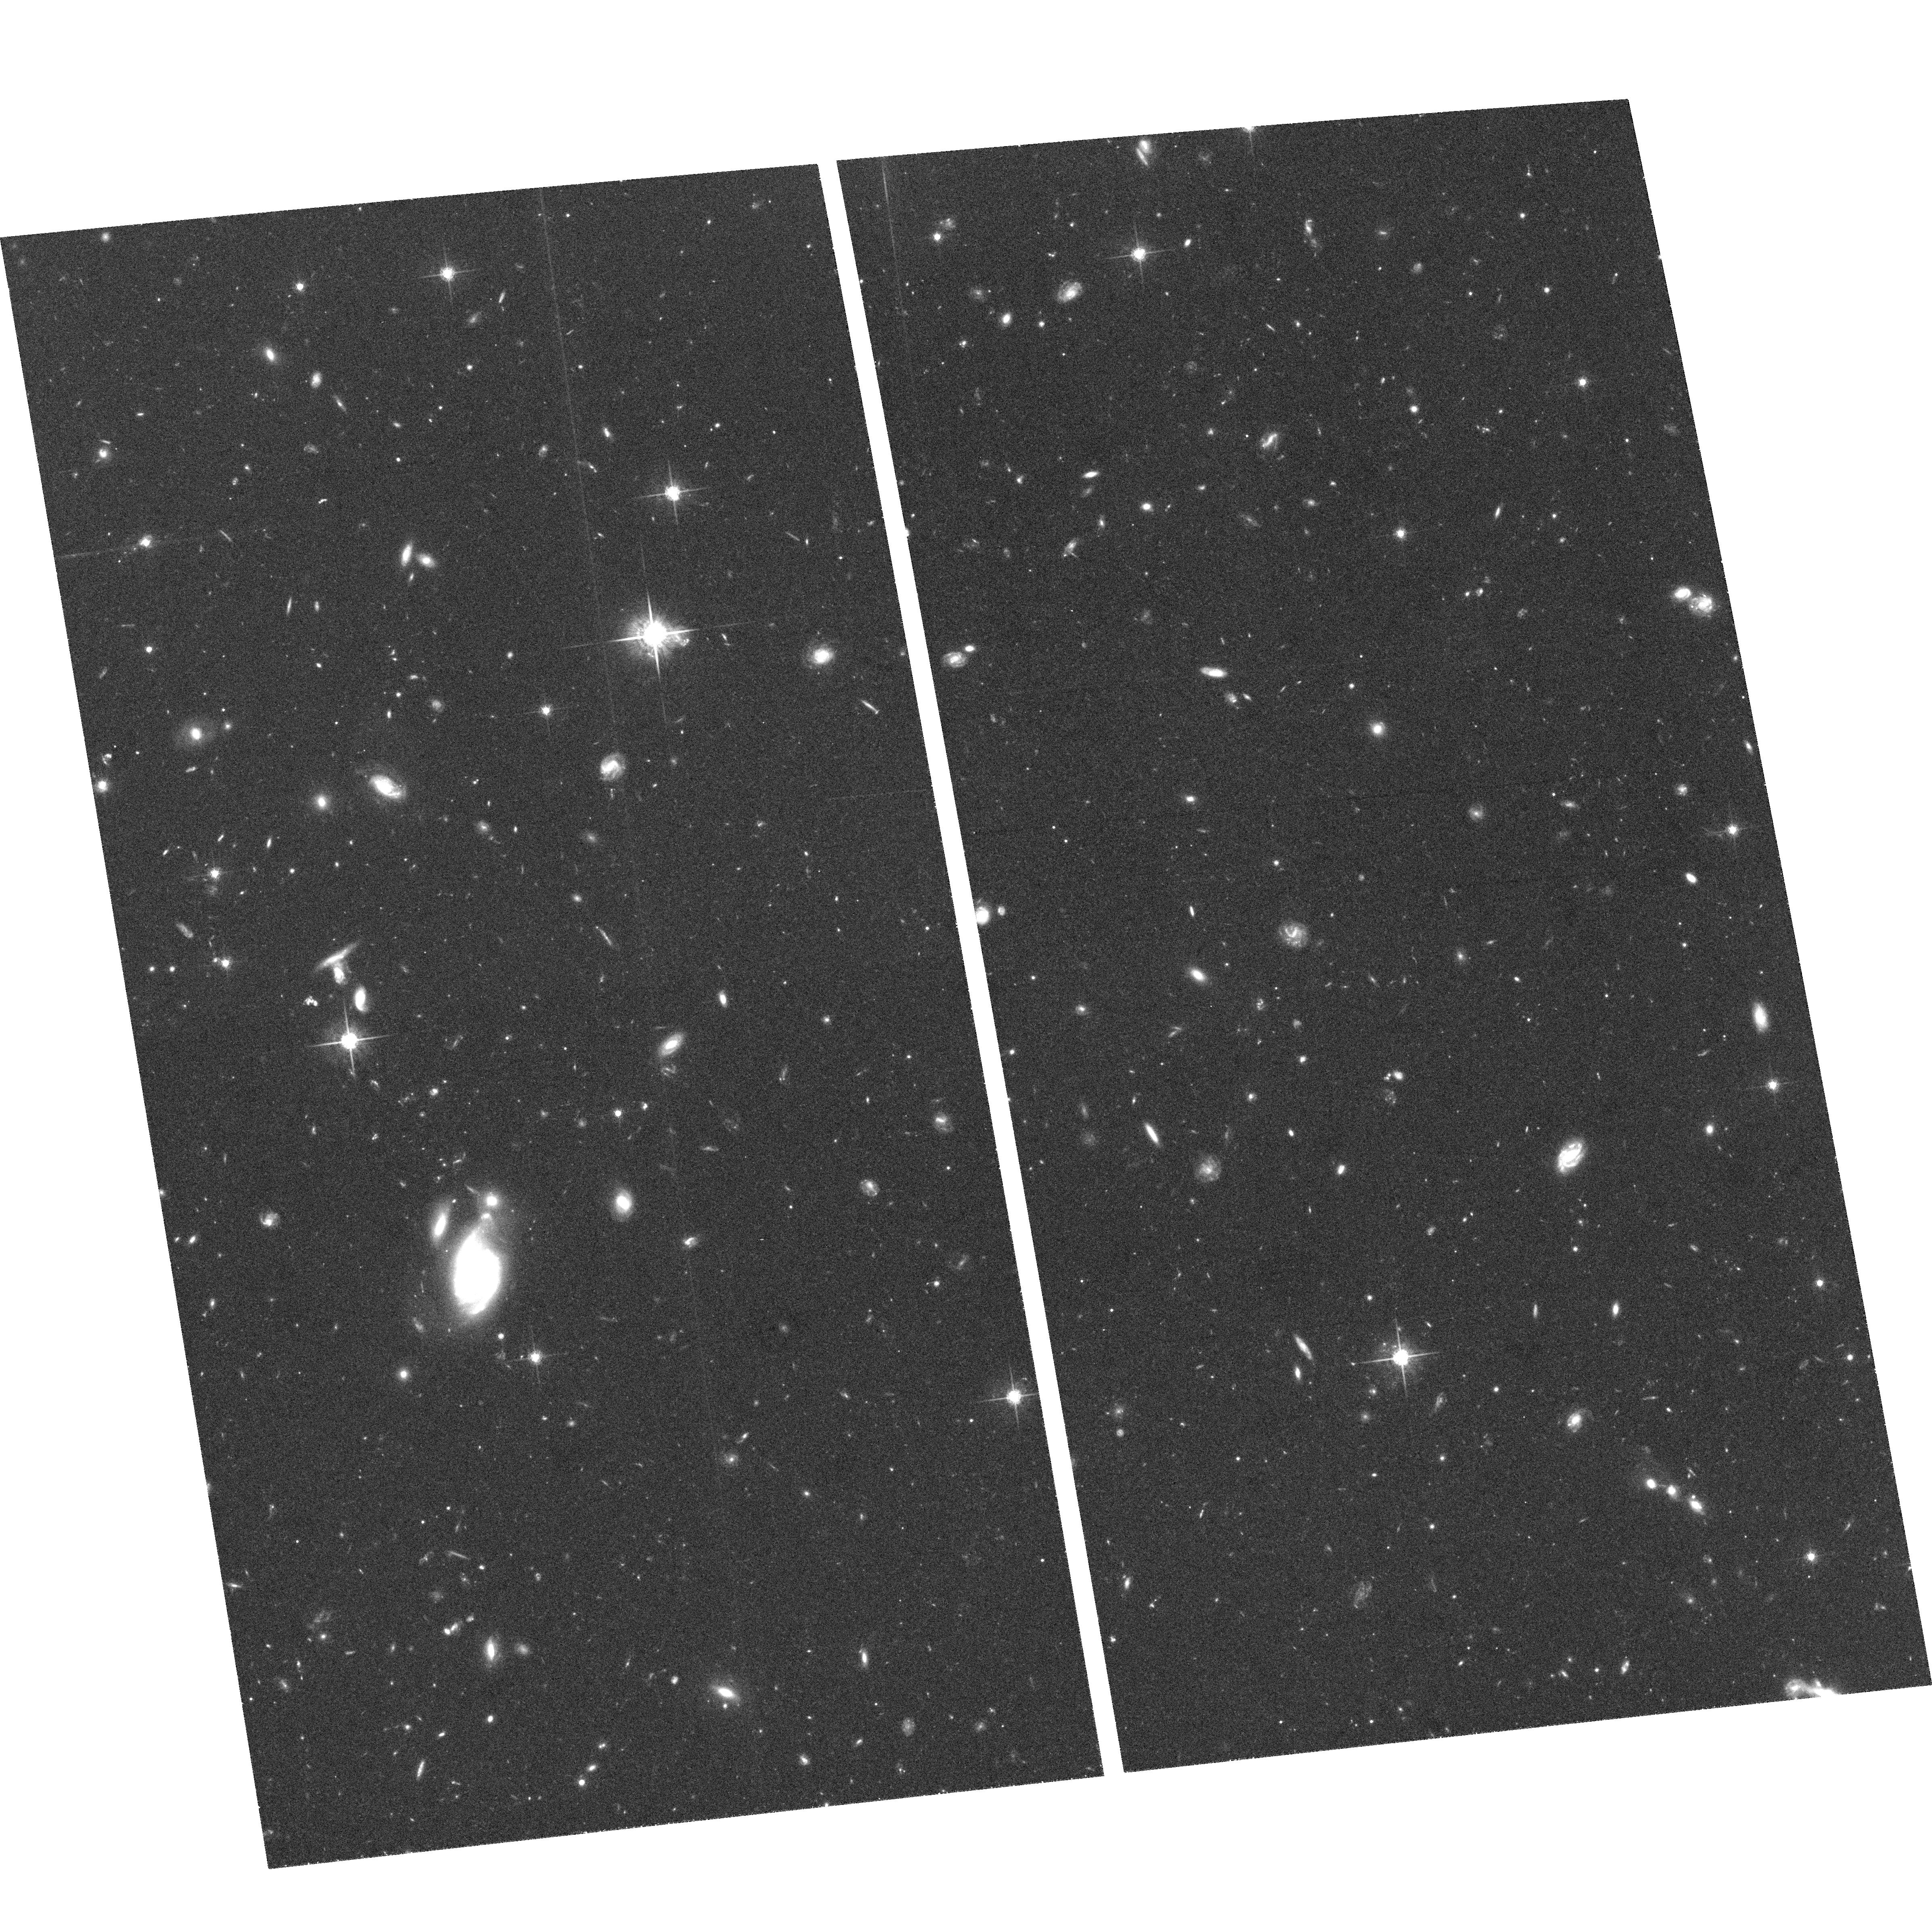
Target: HDF-SOUTH-WFPC2
Instrument: ACS/WFC
Filter: F775W
Exposure: 1.1 h
Observation ID: hst_9301_03_acs_wfc_f775w_j8eb03

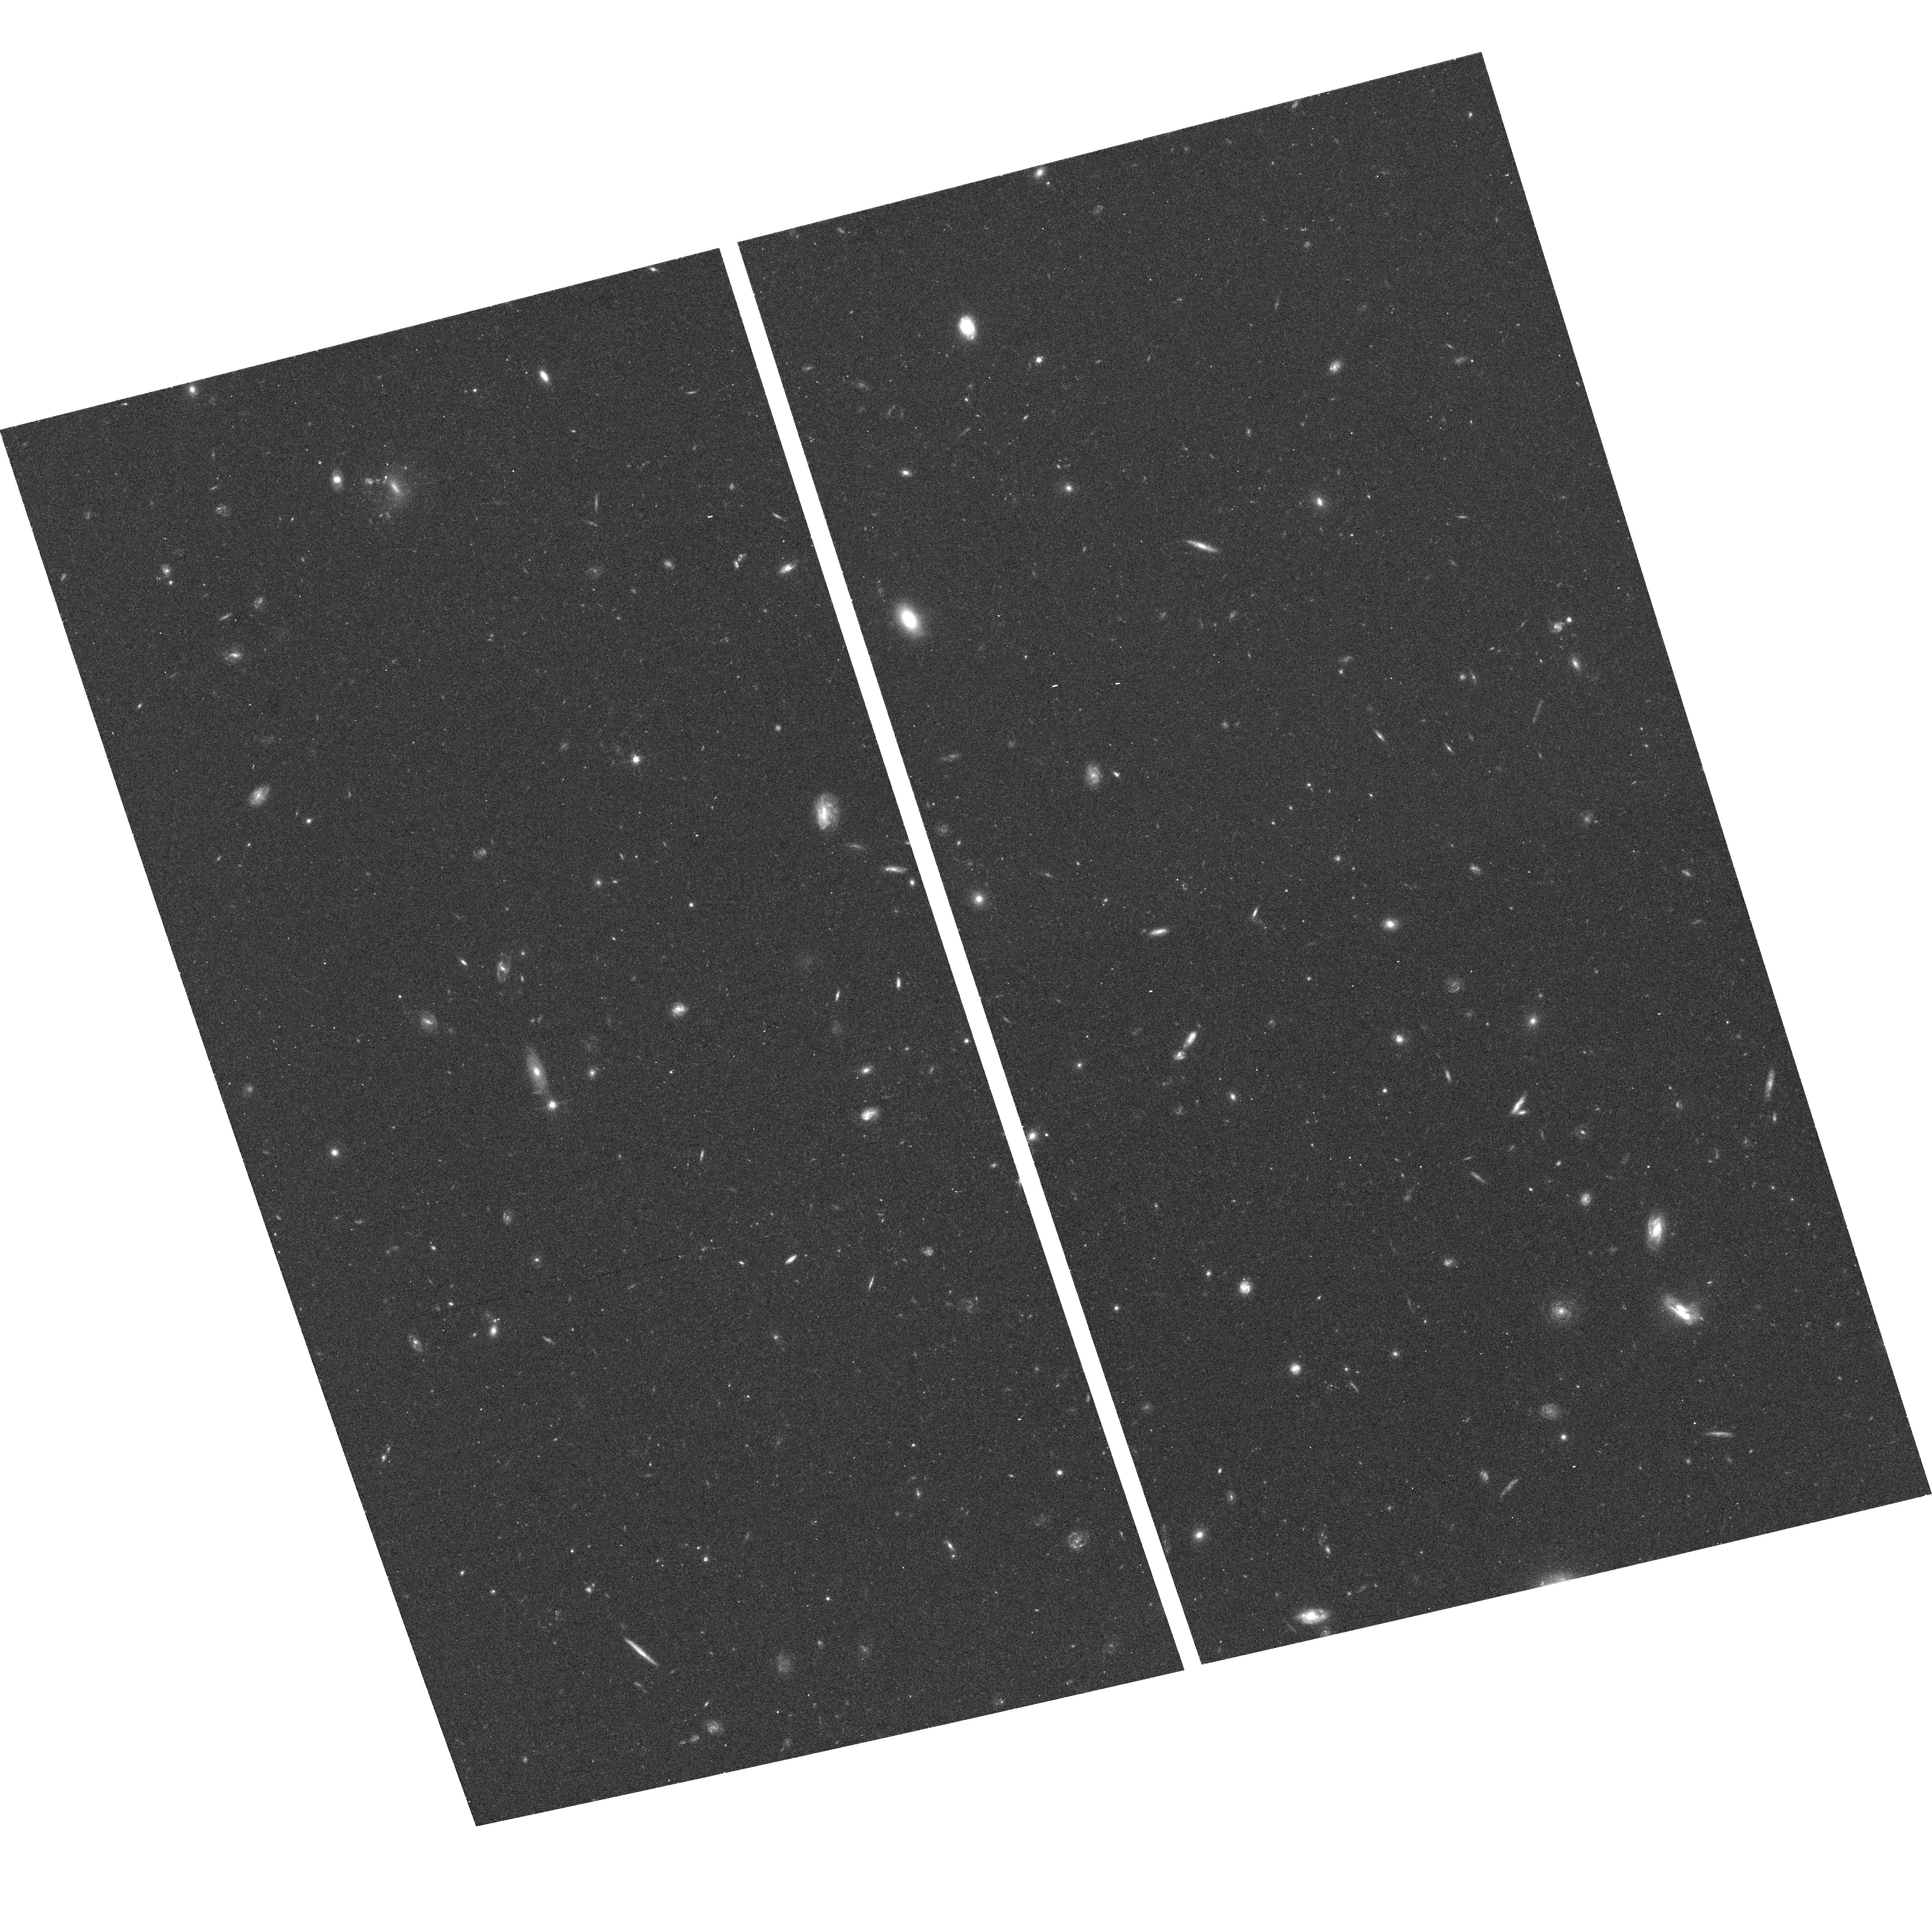
Target: SN2002DD
Instrument: ACS/WFC
Filter: F775W
Exposure: 18 min
Observation ID: hst_9301_04_acs_wfc_f775w_j8eb04

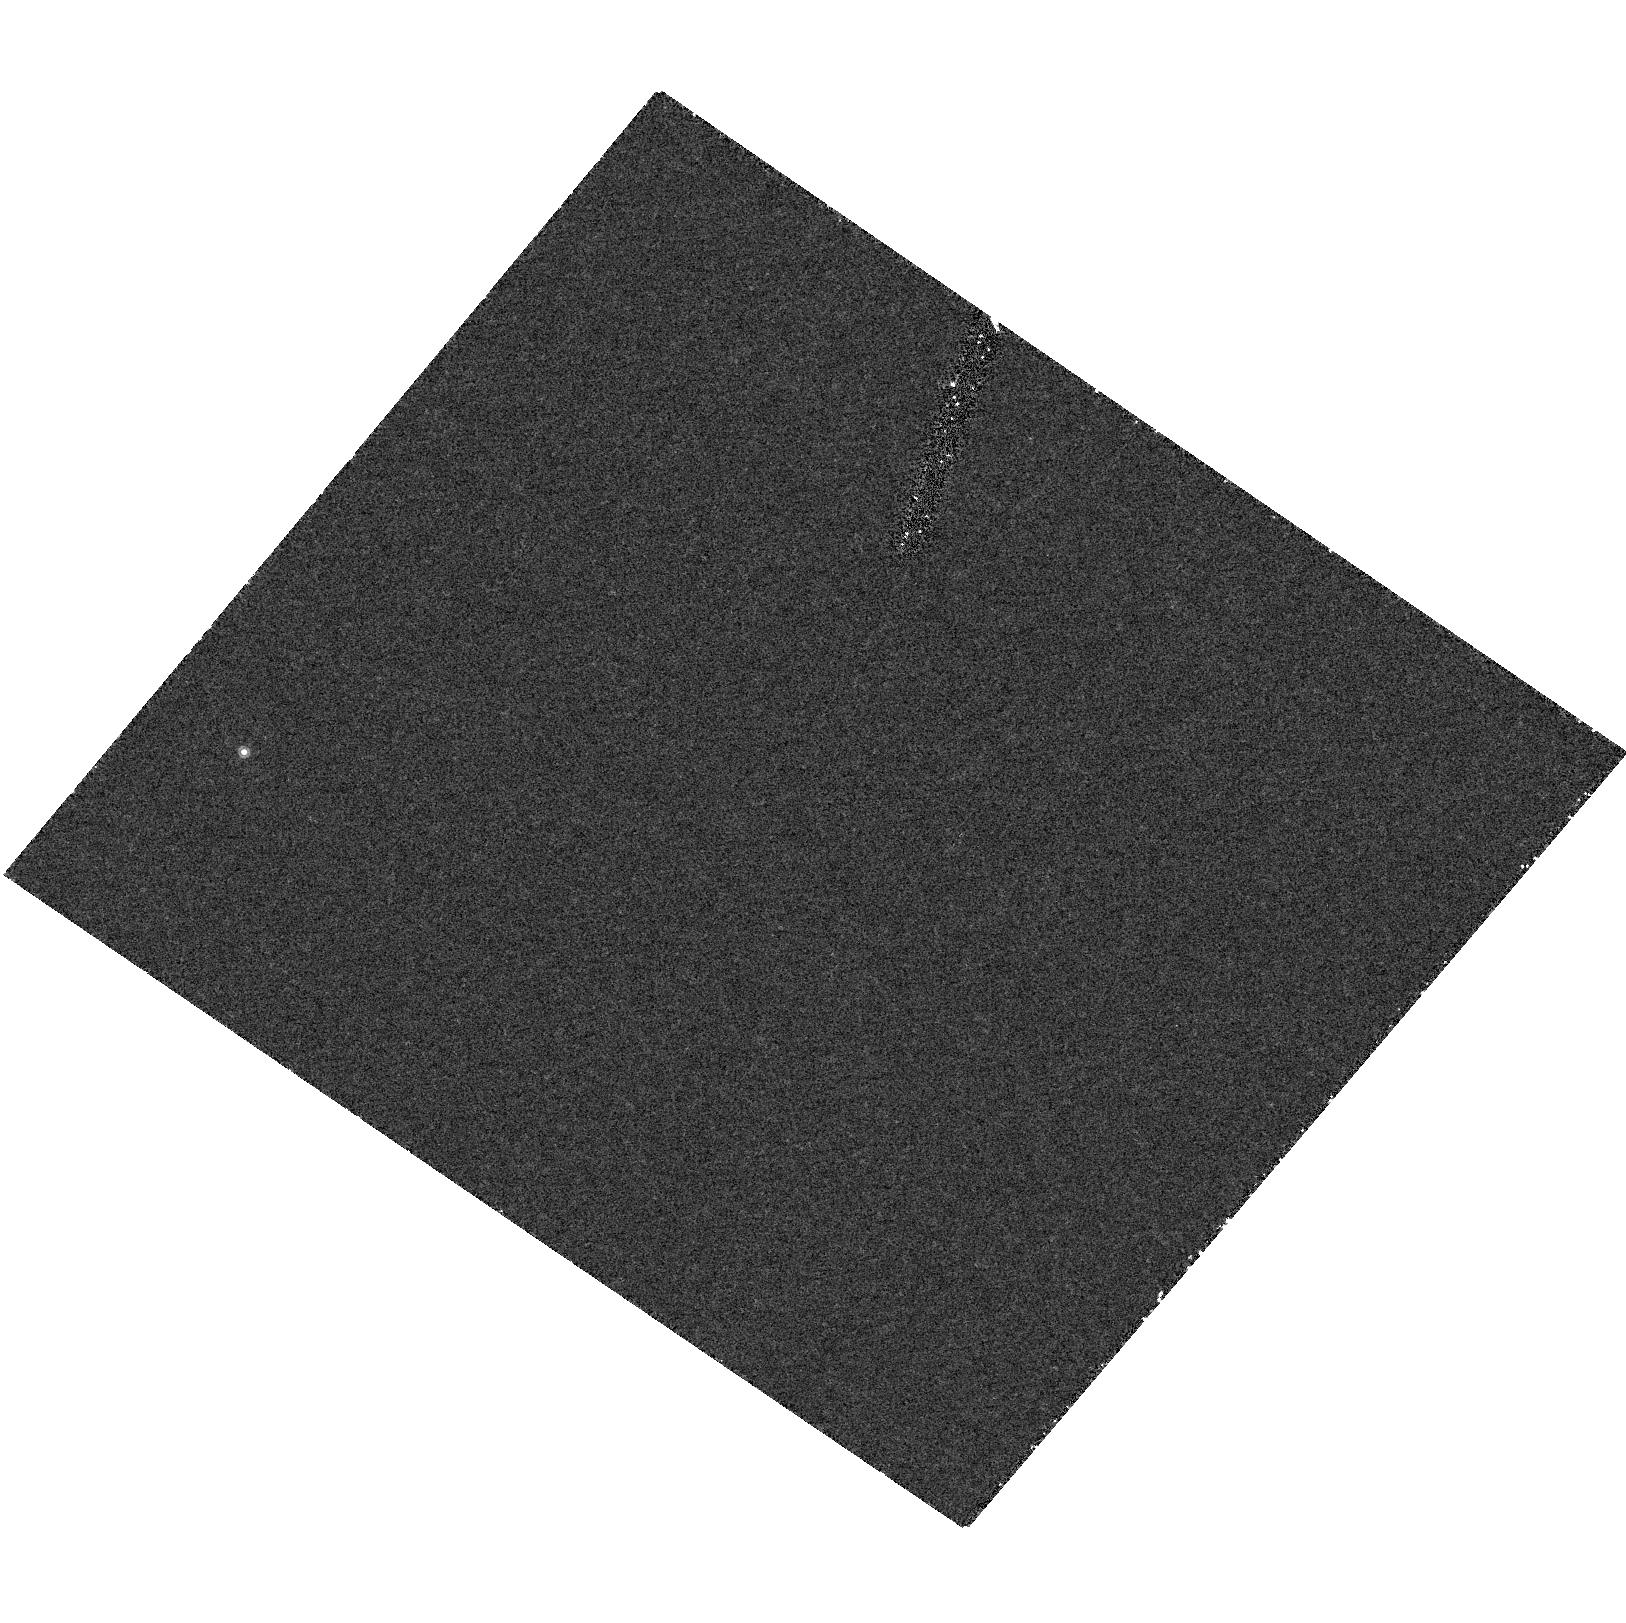
Target: field at RA 189.199°, Dec 62.217°
Instrument: ACS/HRC
Filter: F892N
Exposure: 1.1 h
Observation ID: hst_9301_01_acs_hrc_f892n_j8eb01

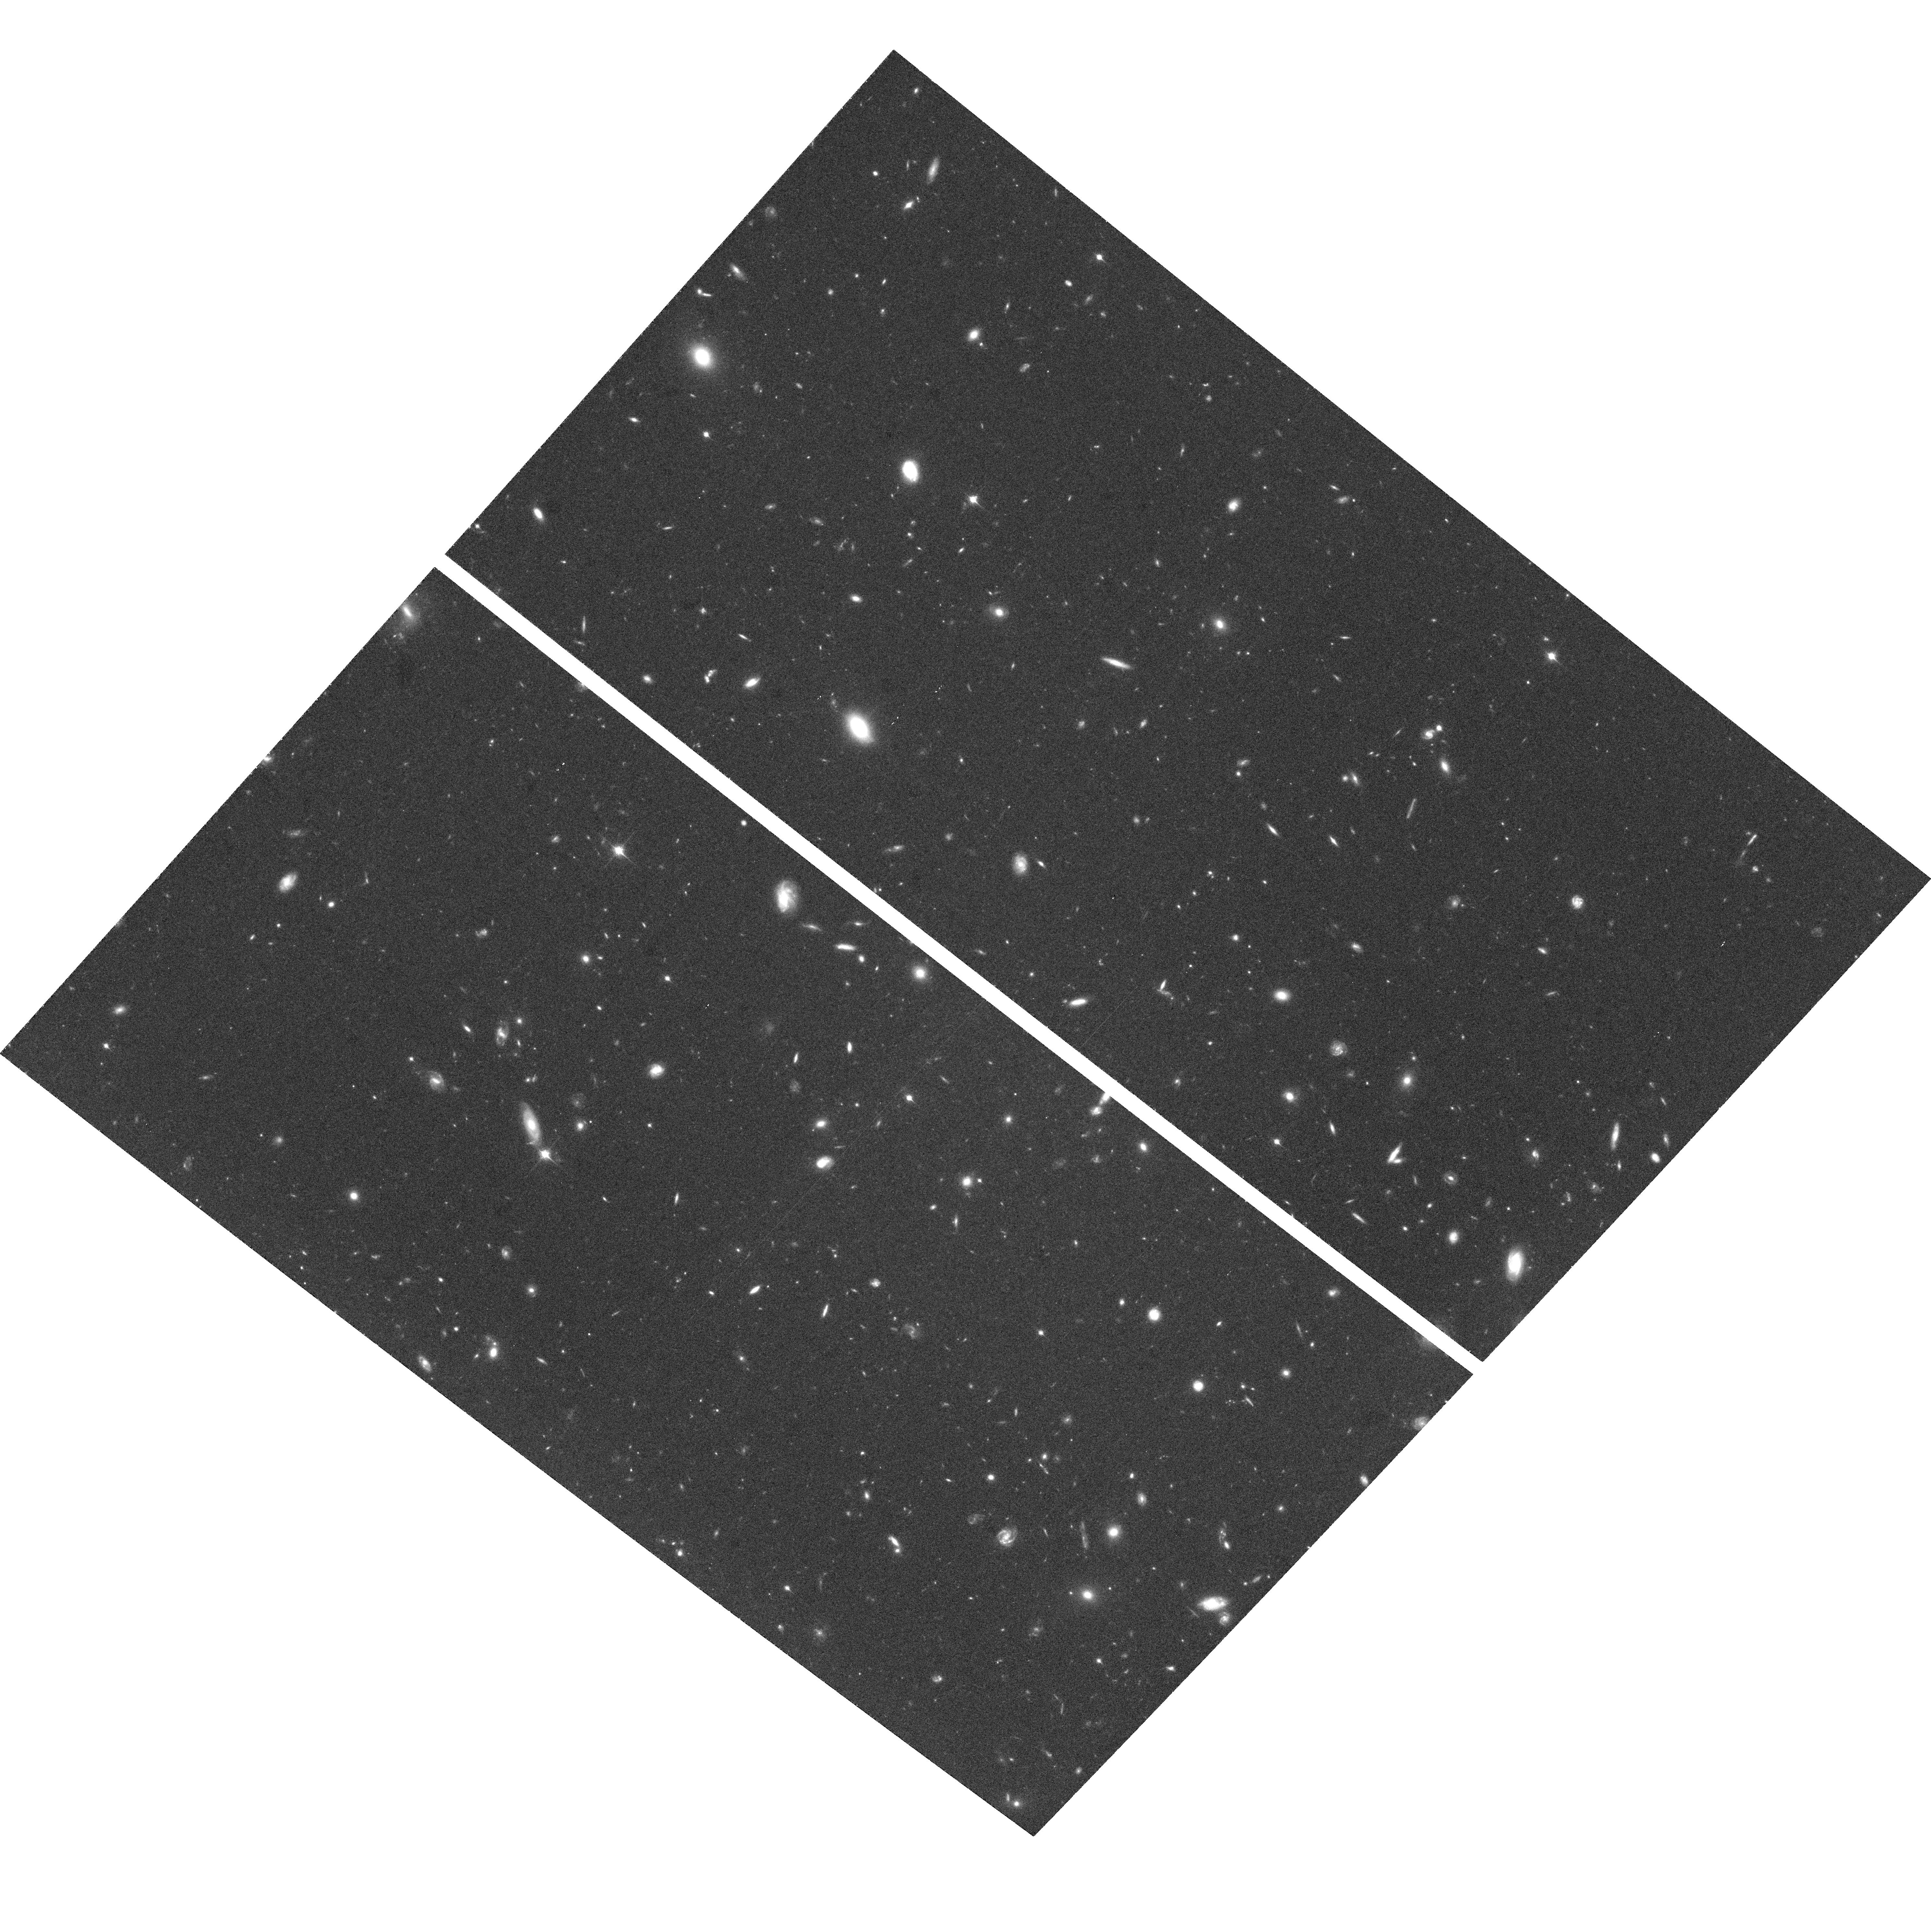
Target: HDF-NORTH-WFPC2
Instrument: ACS/WFC
Filter: F850LP
Exposure: 1.9 h
Observation ID: hst_9301_02_acs_wfc_f850lp_j8eb02

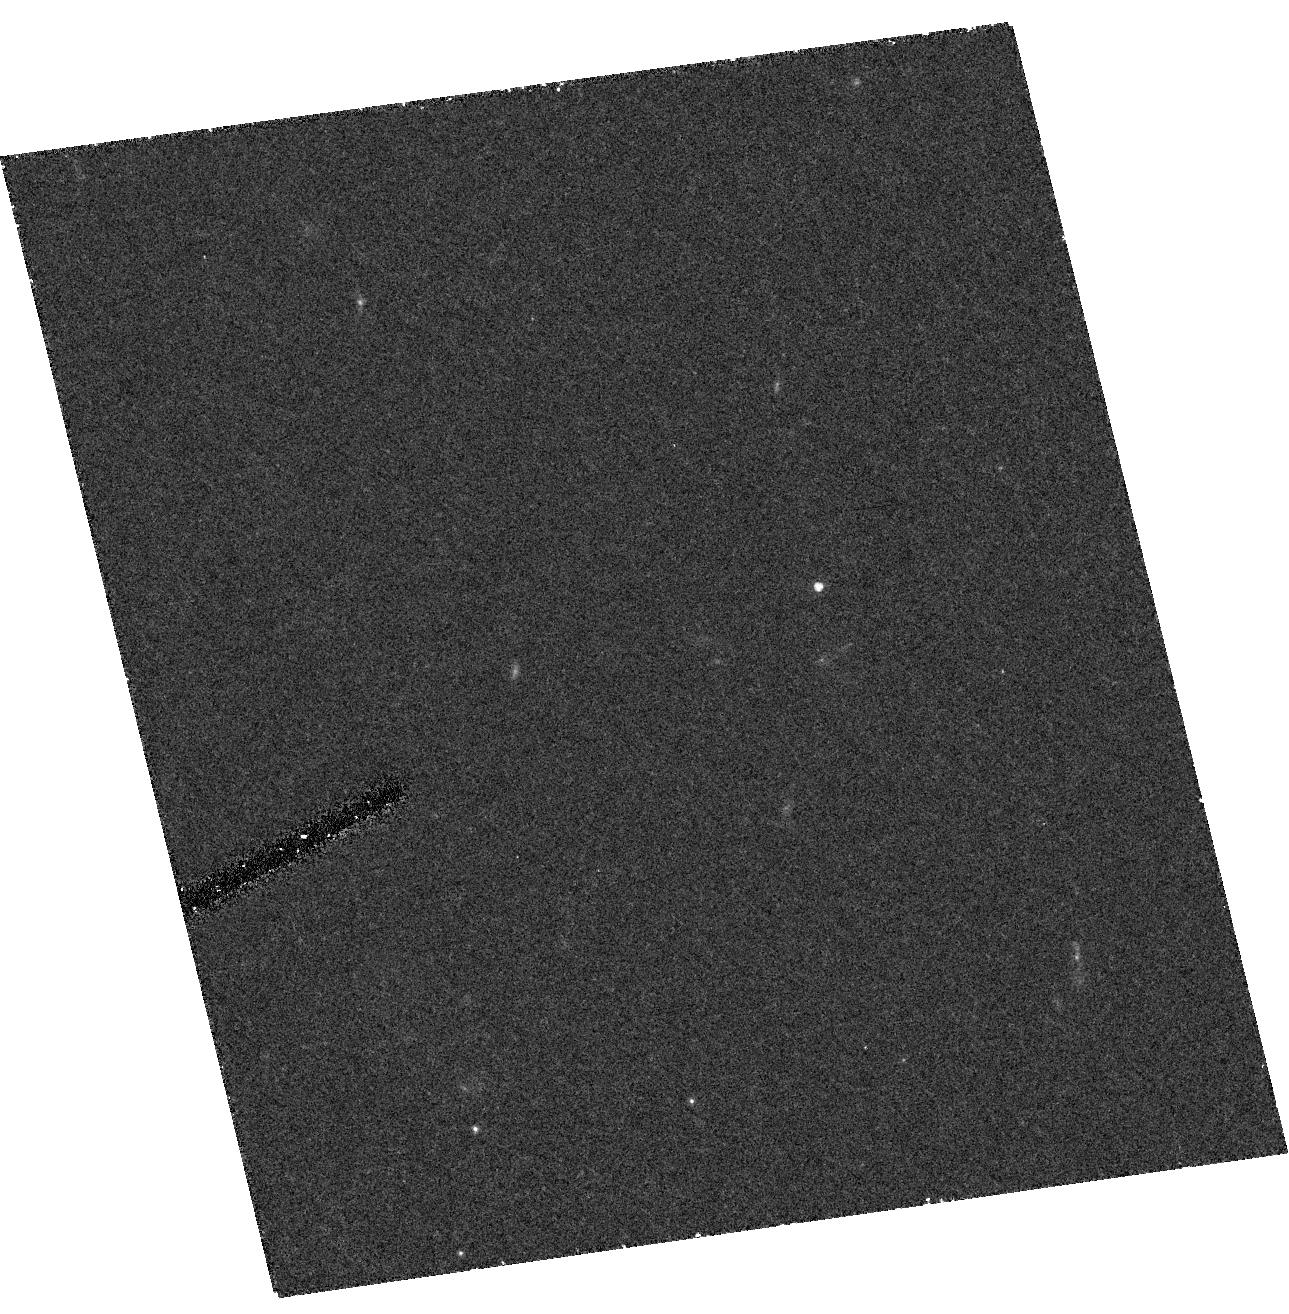
Target: field at RA 338.235°, Dec -60.552°
Instrument: ACS/HRC
Filter: F625W
Exposure: 60 min
Observation ID: hst_9301_03_acs_hrc_f625w_j8eb03

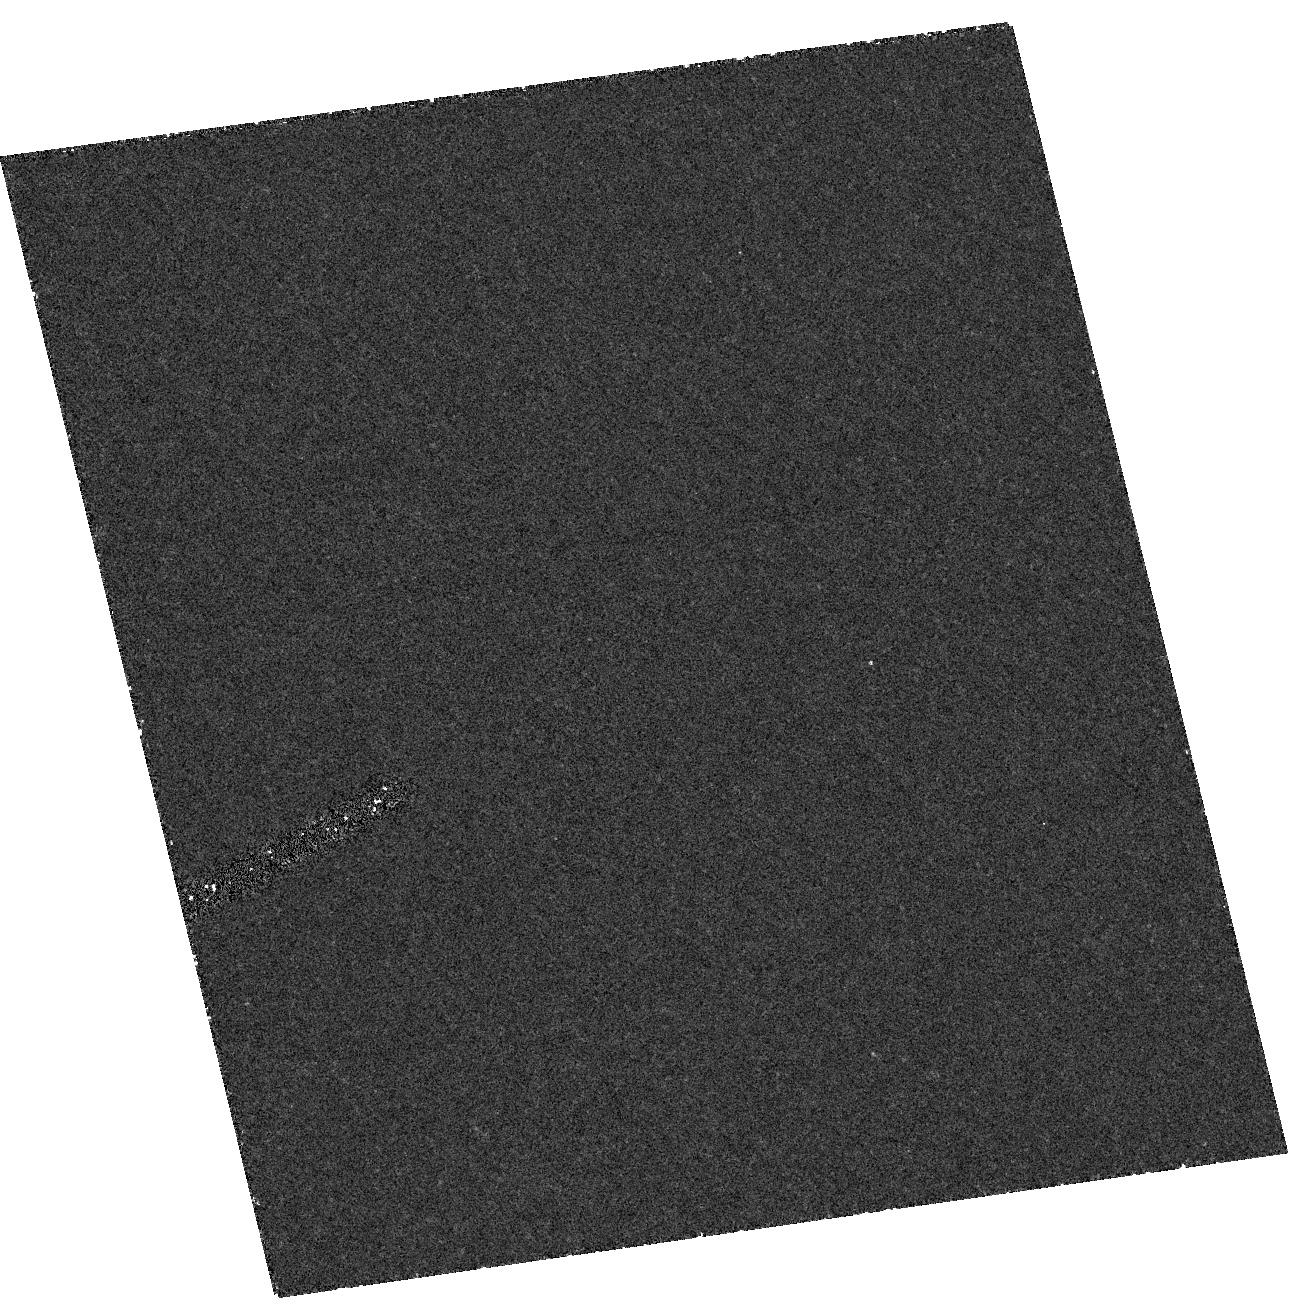
Target: field at RA 338.235°, Dec -60.552°
Instrument: ACS/HRC
Filter: F892N
Exposure: 59 min
Observation ID: hst_9301_03_acs_hrc_f892n_j8eb03

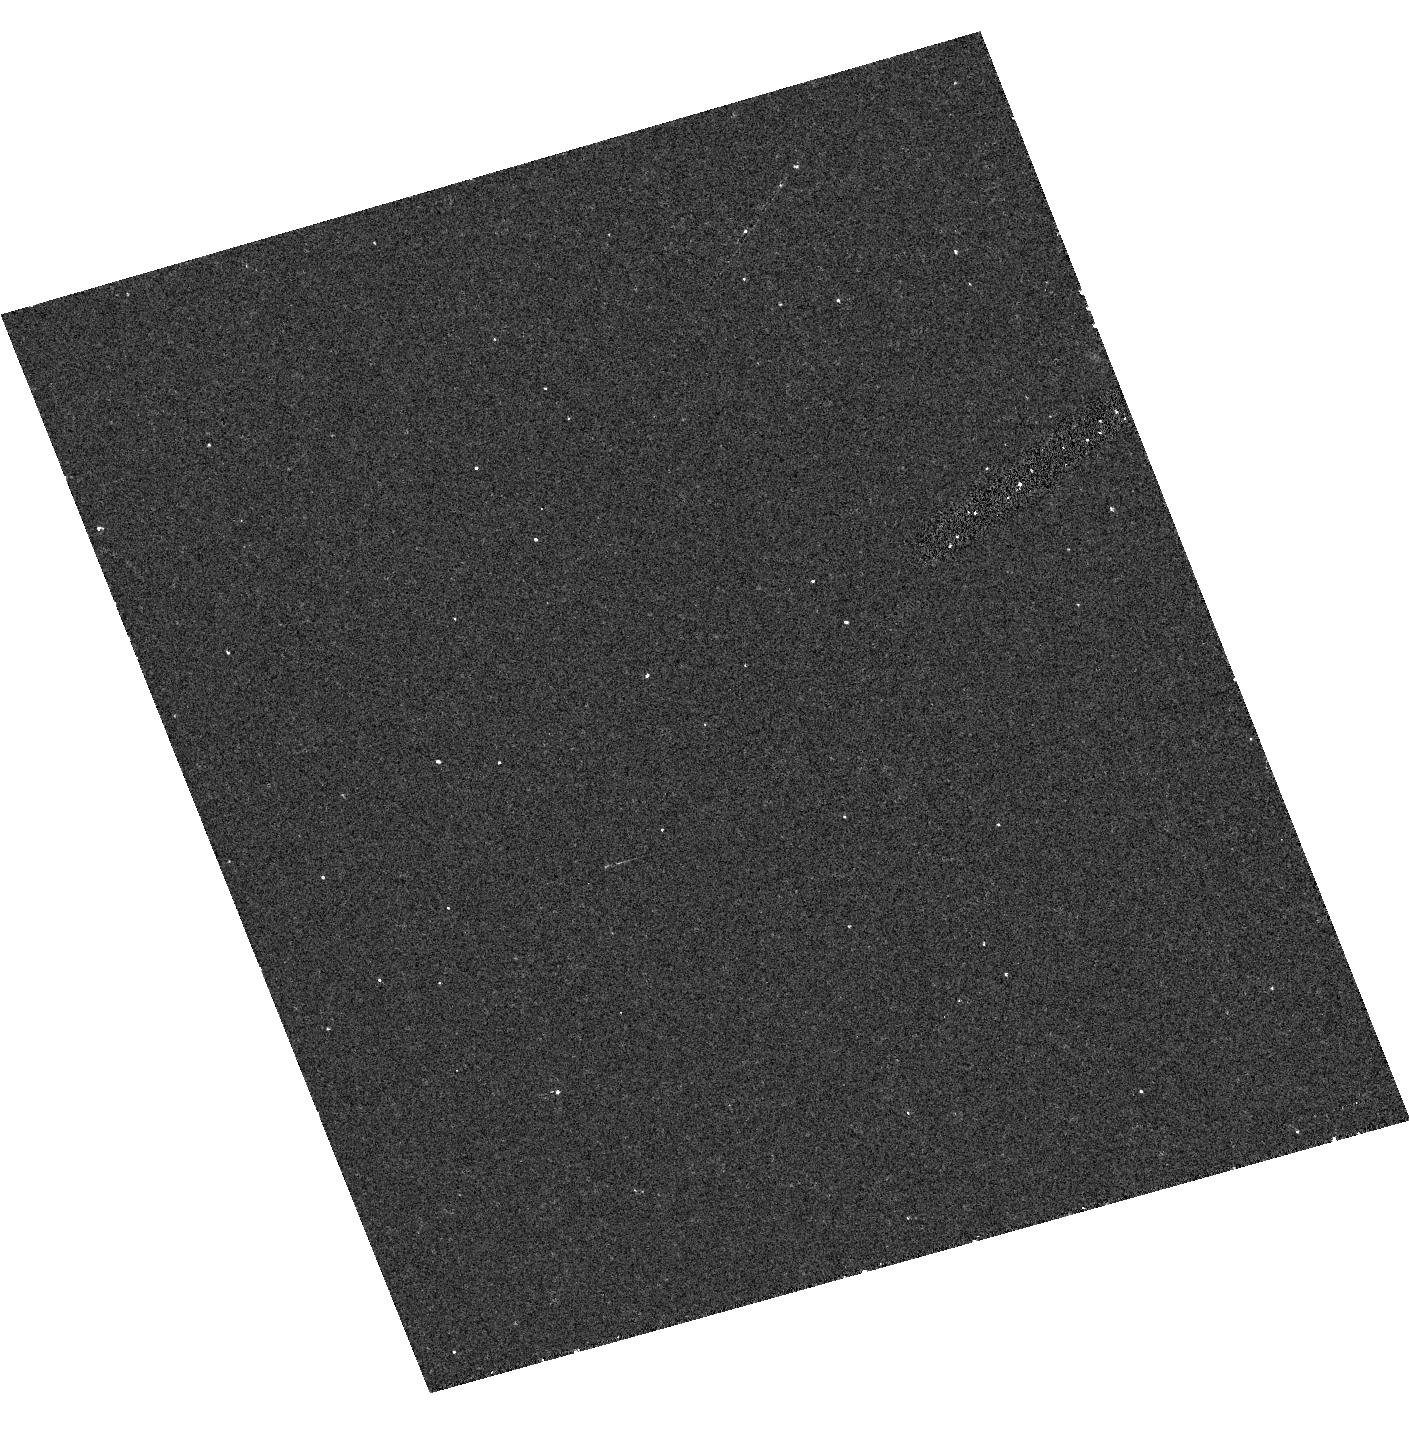
Target: field at RA 189.231°, Dec 62.213°
Instrument: ACS/HRC
Filter: F892N
Exposure: 15 min
Observation ID: hst_9301_04_acs_hrc_f892n_j8eb04

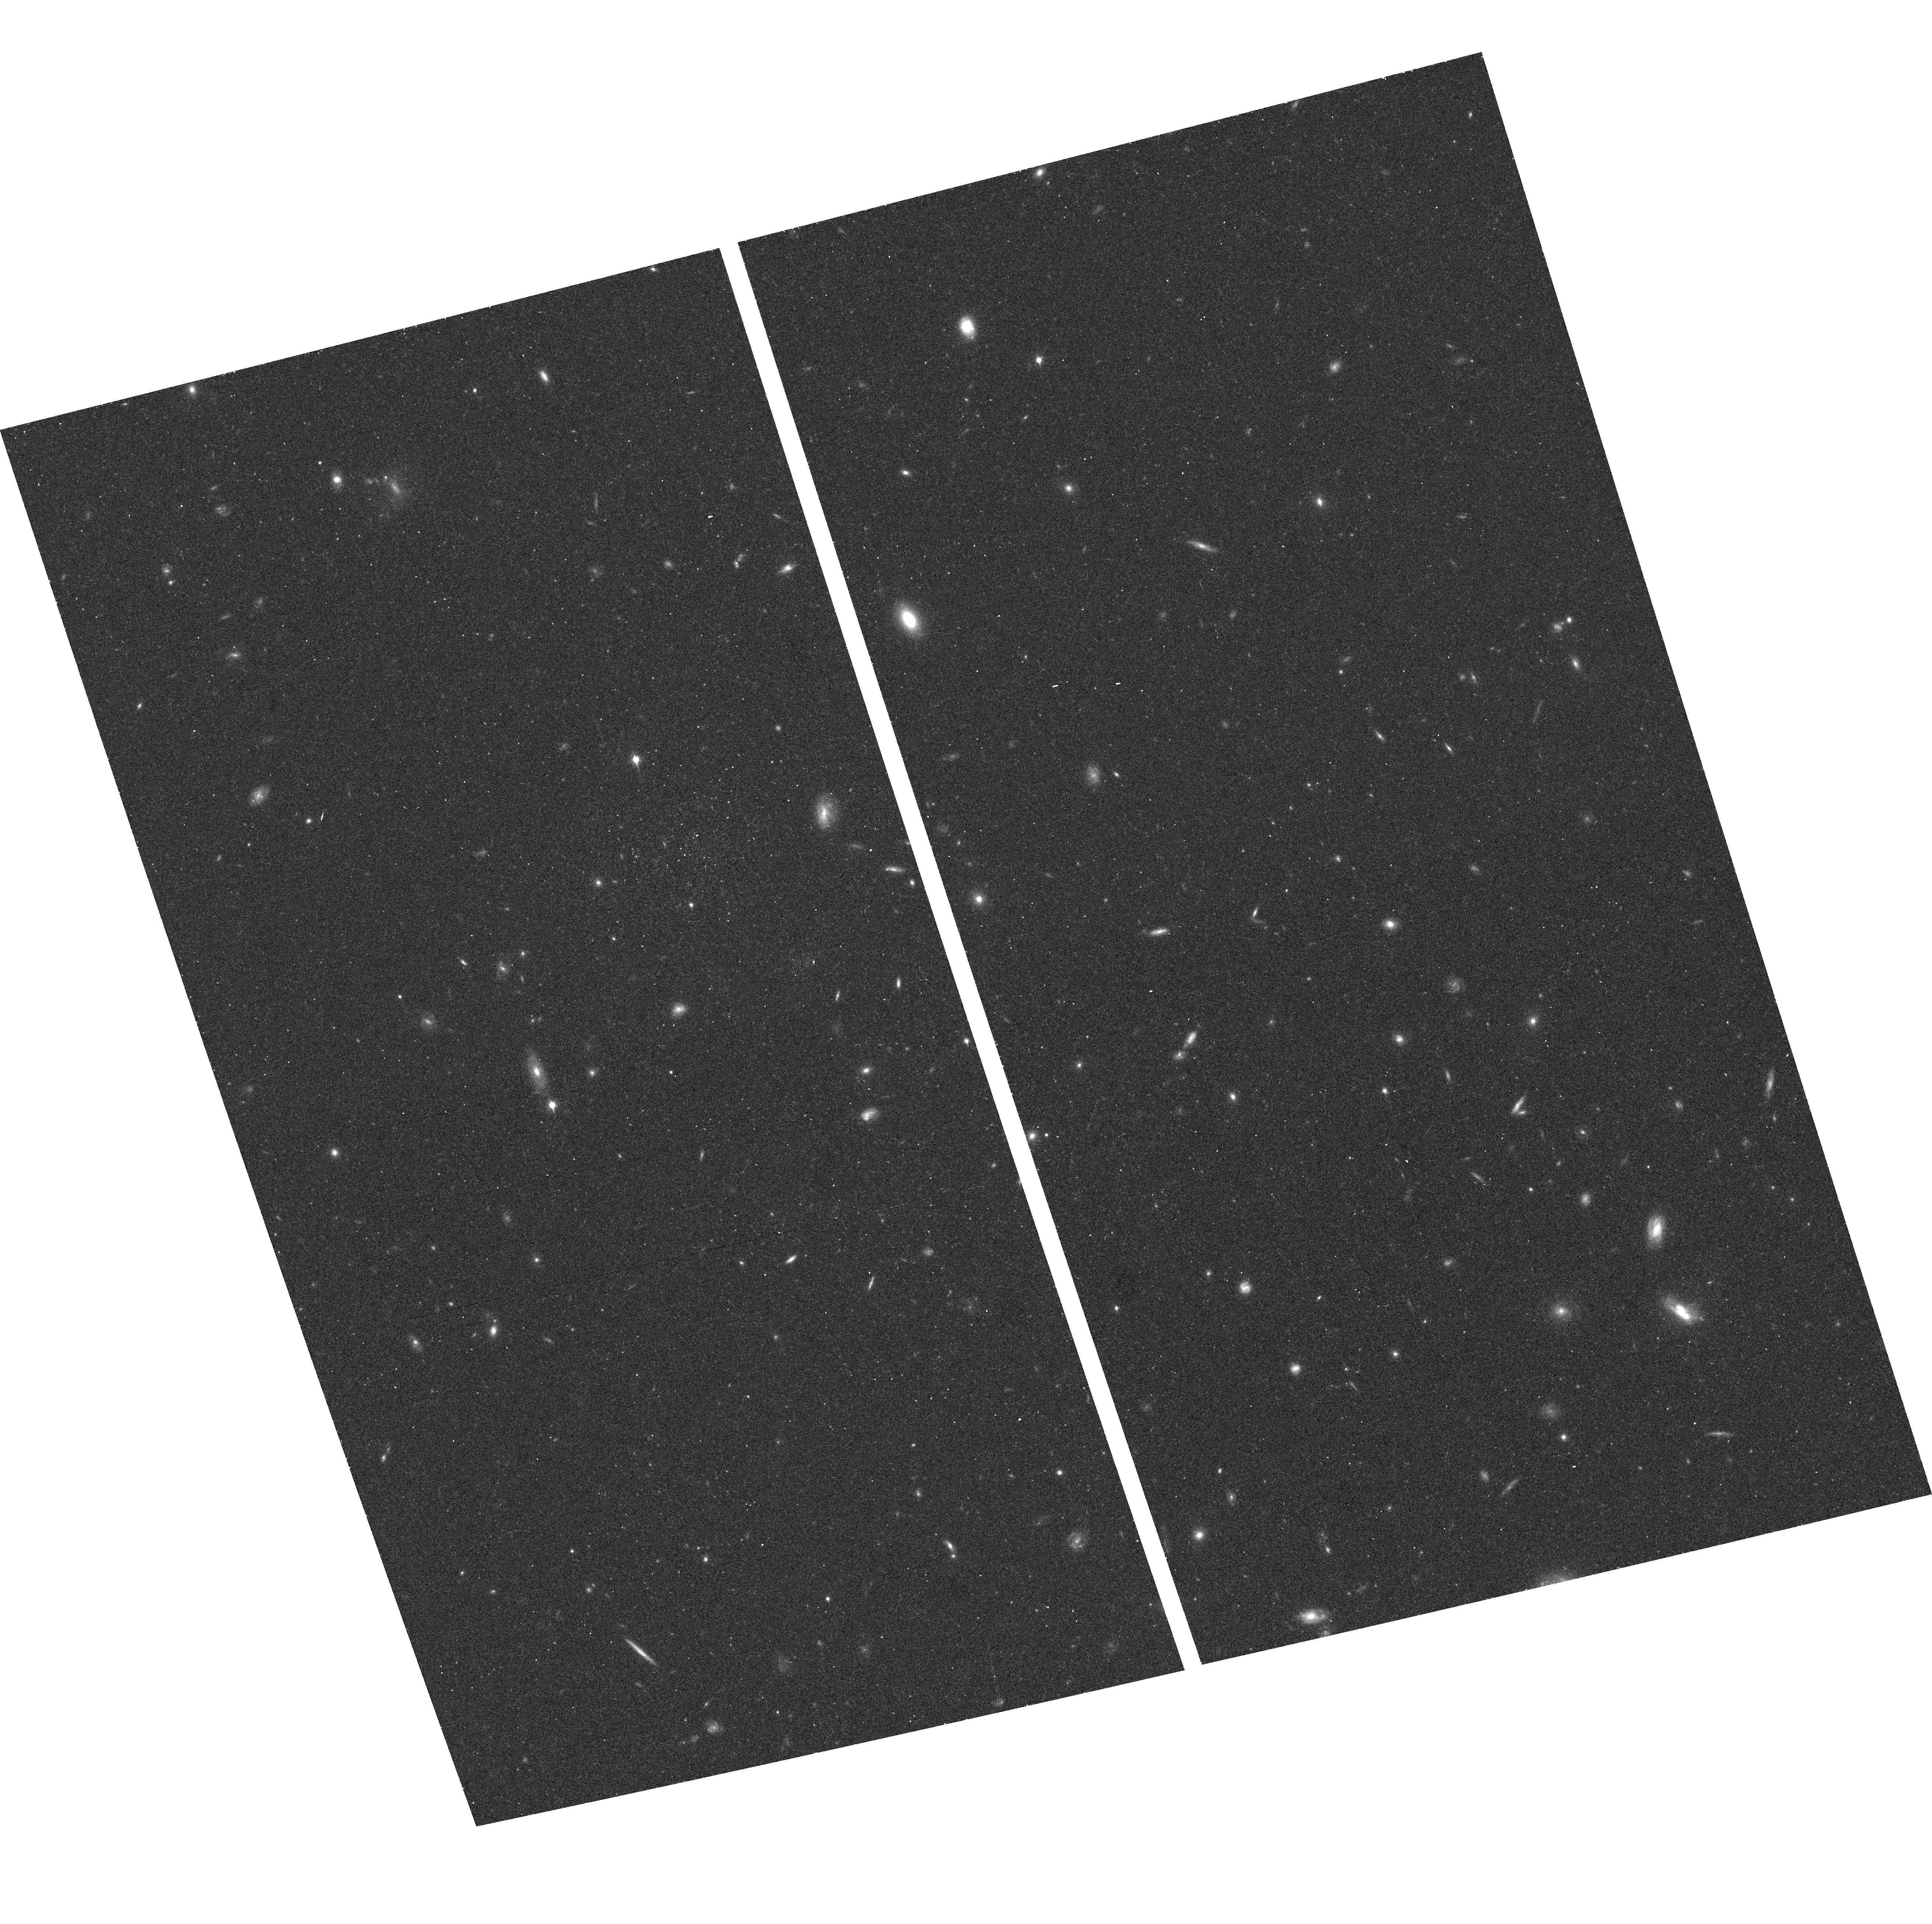
Target: SN2002DD
Instrument: ACS/WFC
Filter: F850LP
Exposure: 18 min
Observation ID: hst_9301_04_acs_wfc_f850lp_j8eb04

PHOTOMETRY AND GRISM SPECTROSCOPY IN HDF NORTH/SOUTH (PI: Ford, Holland)

We propose to take deep ACS images and grism exposures of fields with very deep infrared imaging data. The combined optical - infrared data and grisms will be uniquely suited to study galaxies at high redshift: very high redshift galaxies from the grism data, and internally red galaxies from the combined optical - IR imaging. The comparison of the grism redshifts with groundbased spectroscopy will enable an evaluation of the effectiveness of the grism for redshift studies. The 3 fields of interest for this study are: 1) HDF North, 2) HDF South, 3) MS1054-03.